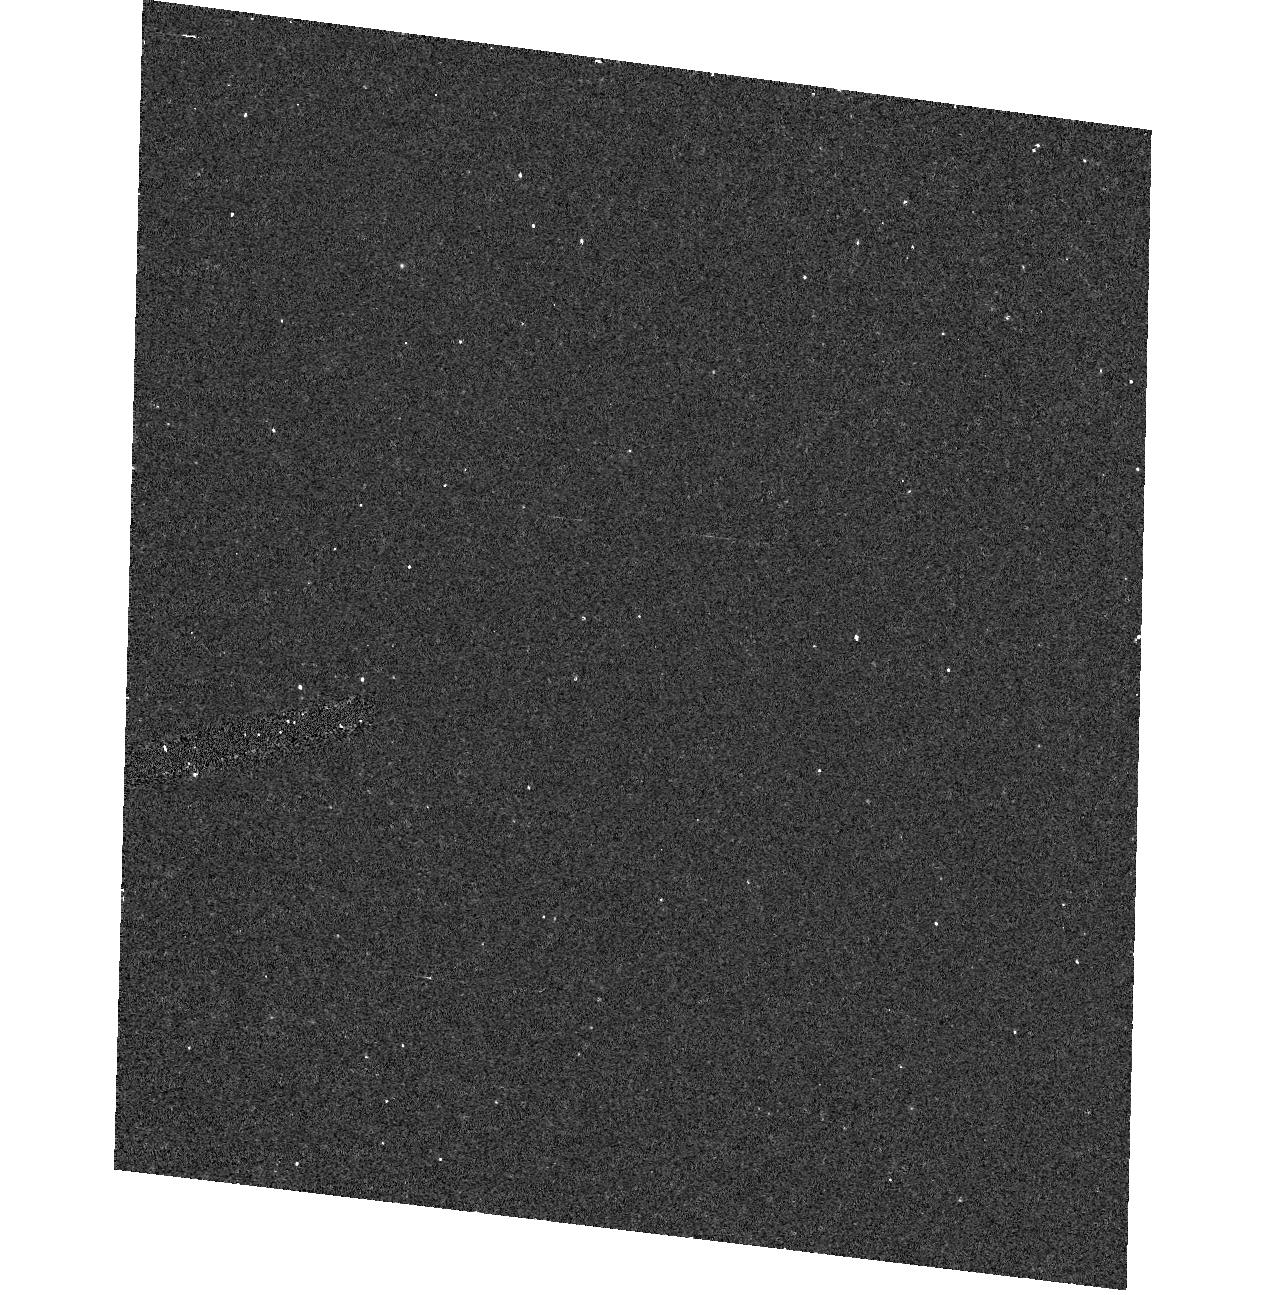
Target: field at RA 85.463°, Dec -64.301°
Instrument: ACS/HRC
Filter: F220W
Exposure: 15 min
Observation ID: hst_9395_06_acs_hrc_f220w_j8f006

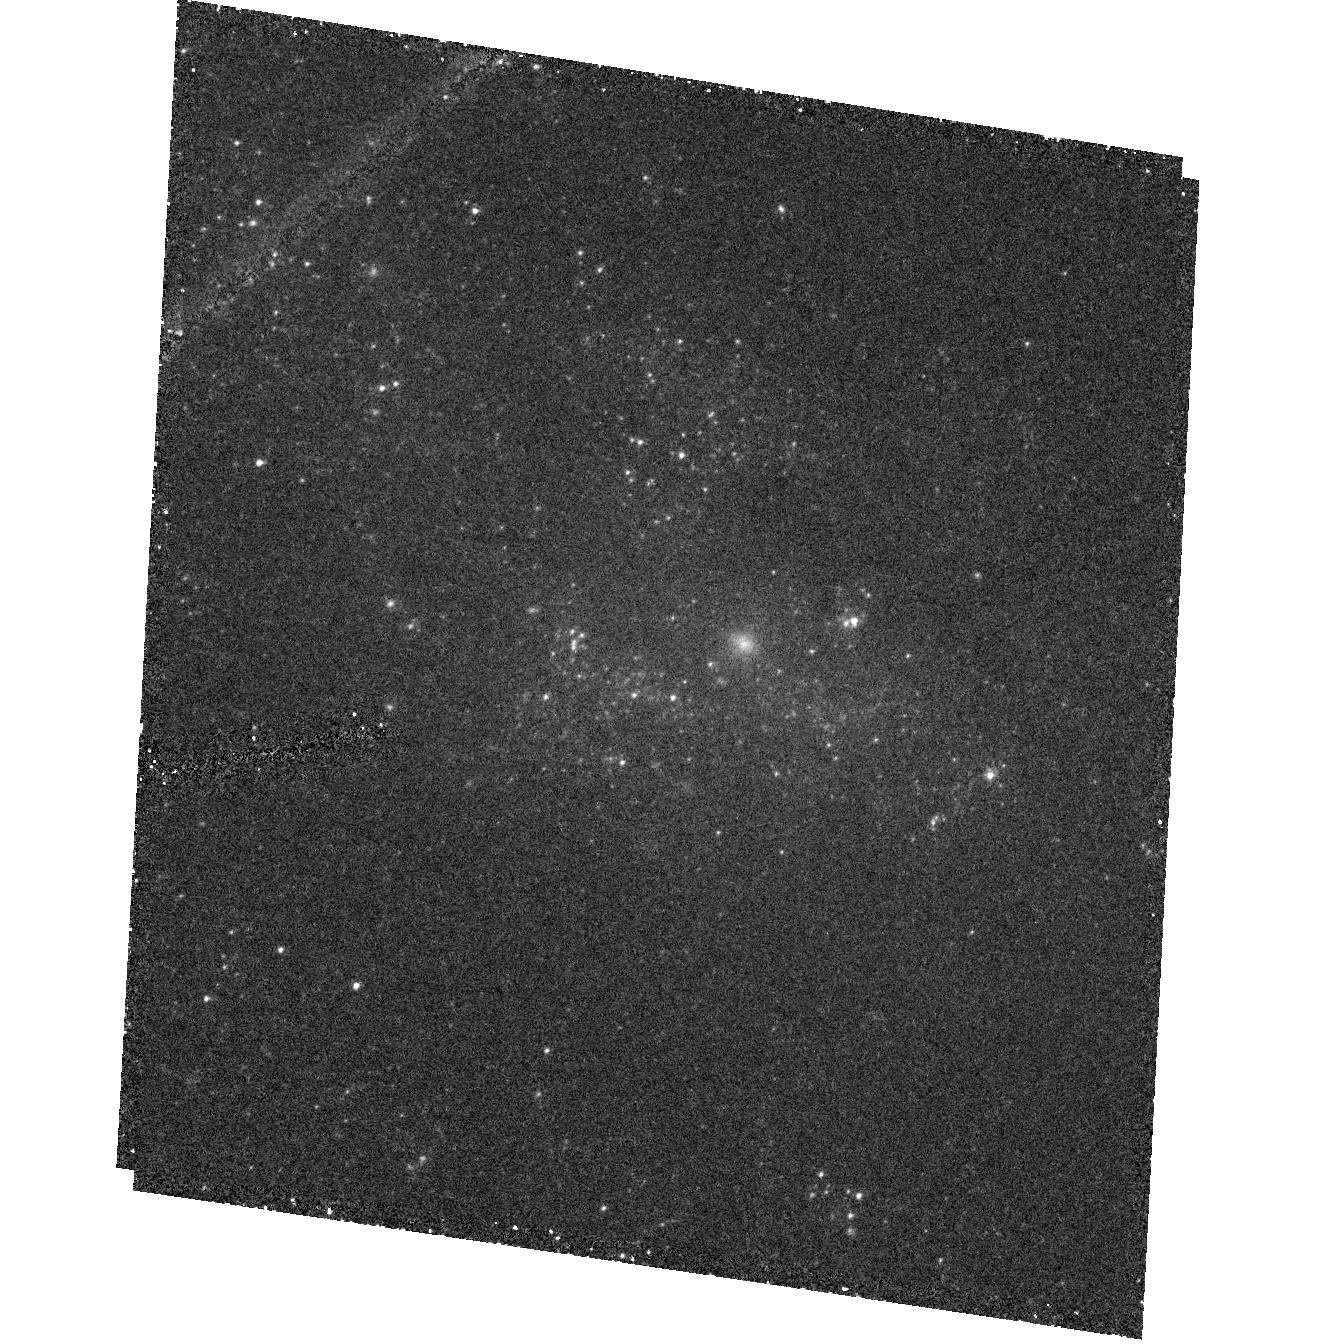
Target: ESO499G37
Instrument: ACS/HRC
Filter: F330W
Exposure: 1.5 h
Observation ID: hst_9395_a2_acs_hrc_f330w_j8f0a2

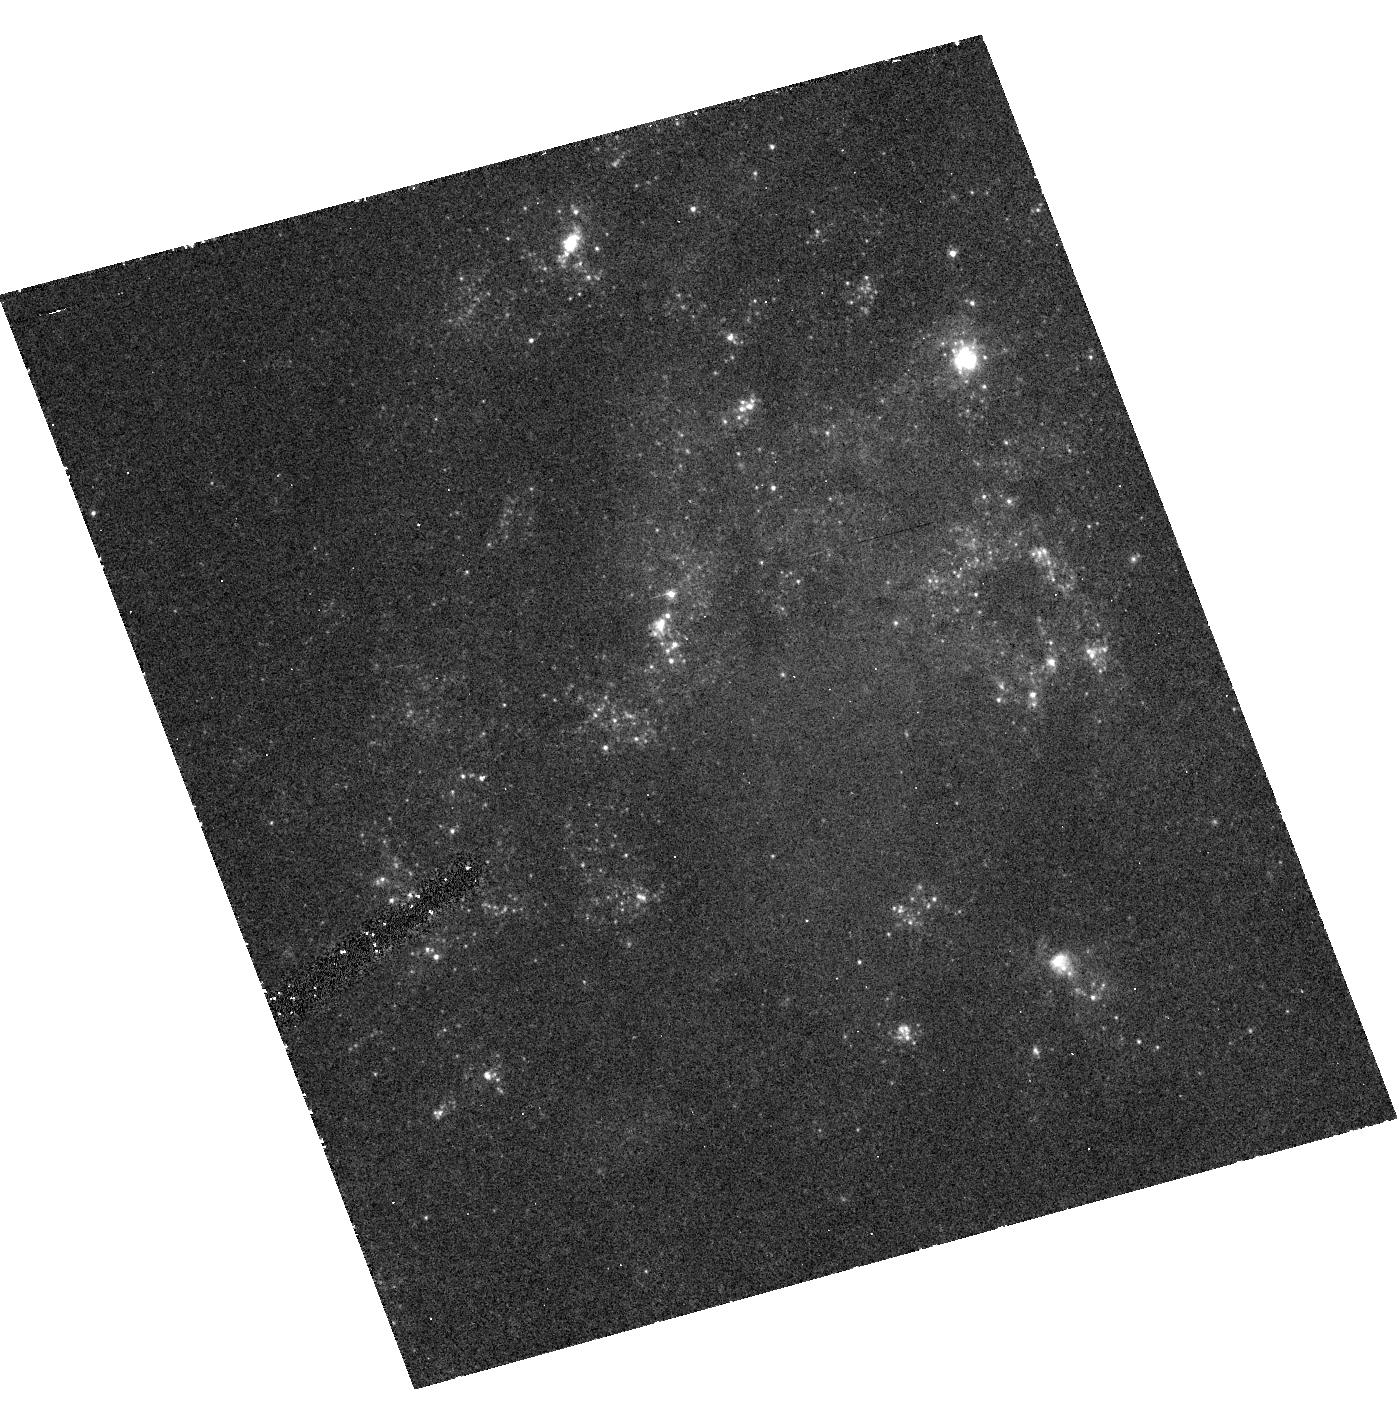
Target: NGC406
Instrument: ACS/HRC
Filter: F330W
Exposure: 47 min
Observation ID: hst_9395_a3_acs_hrc_f330w_j8f0a3

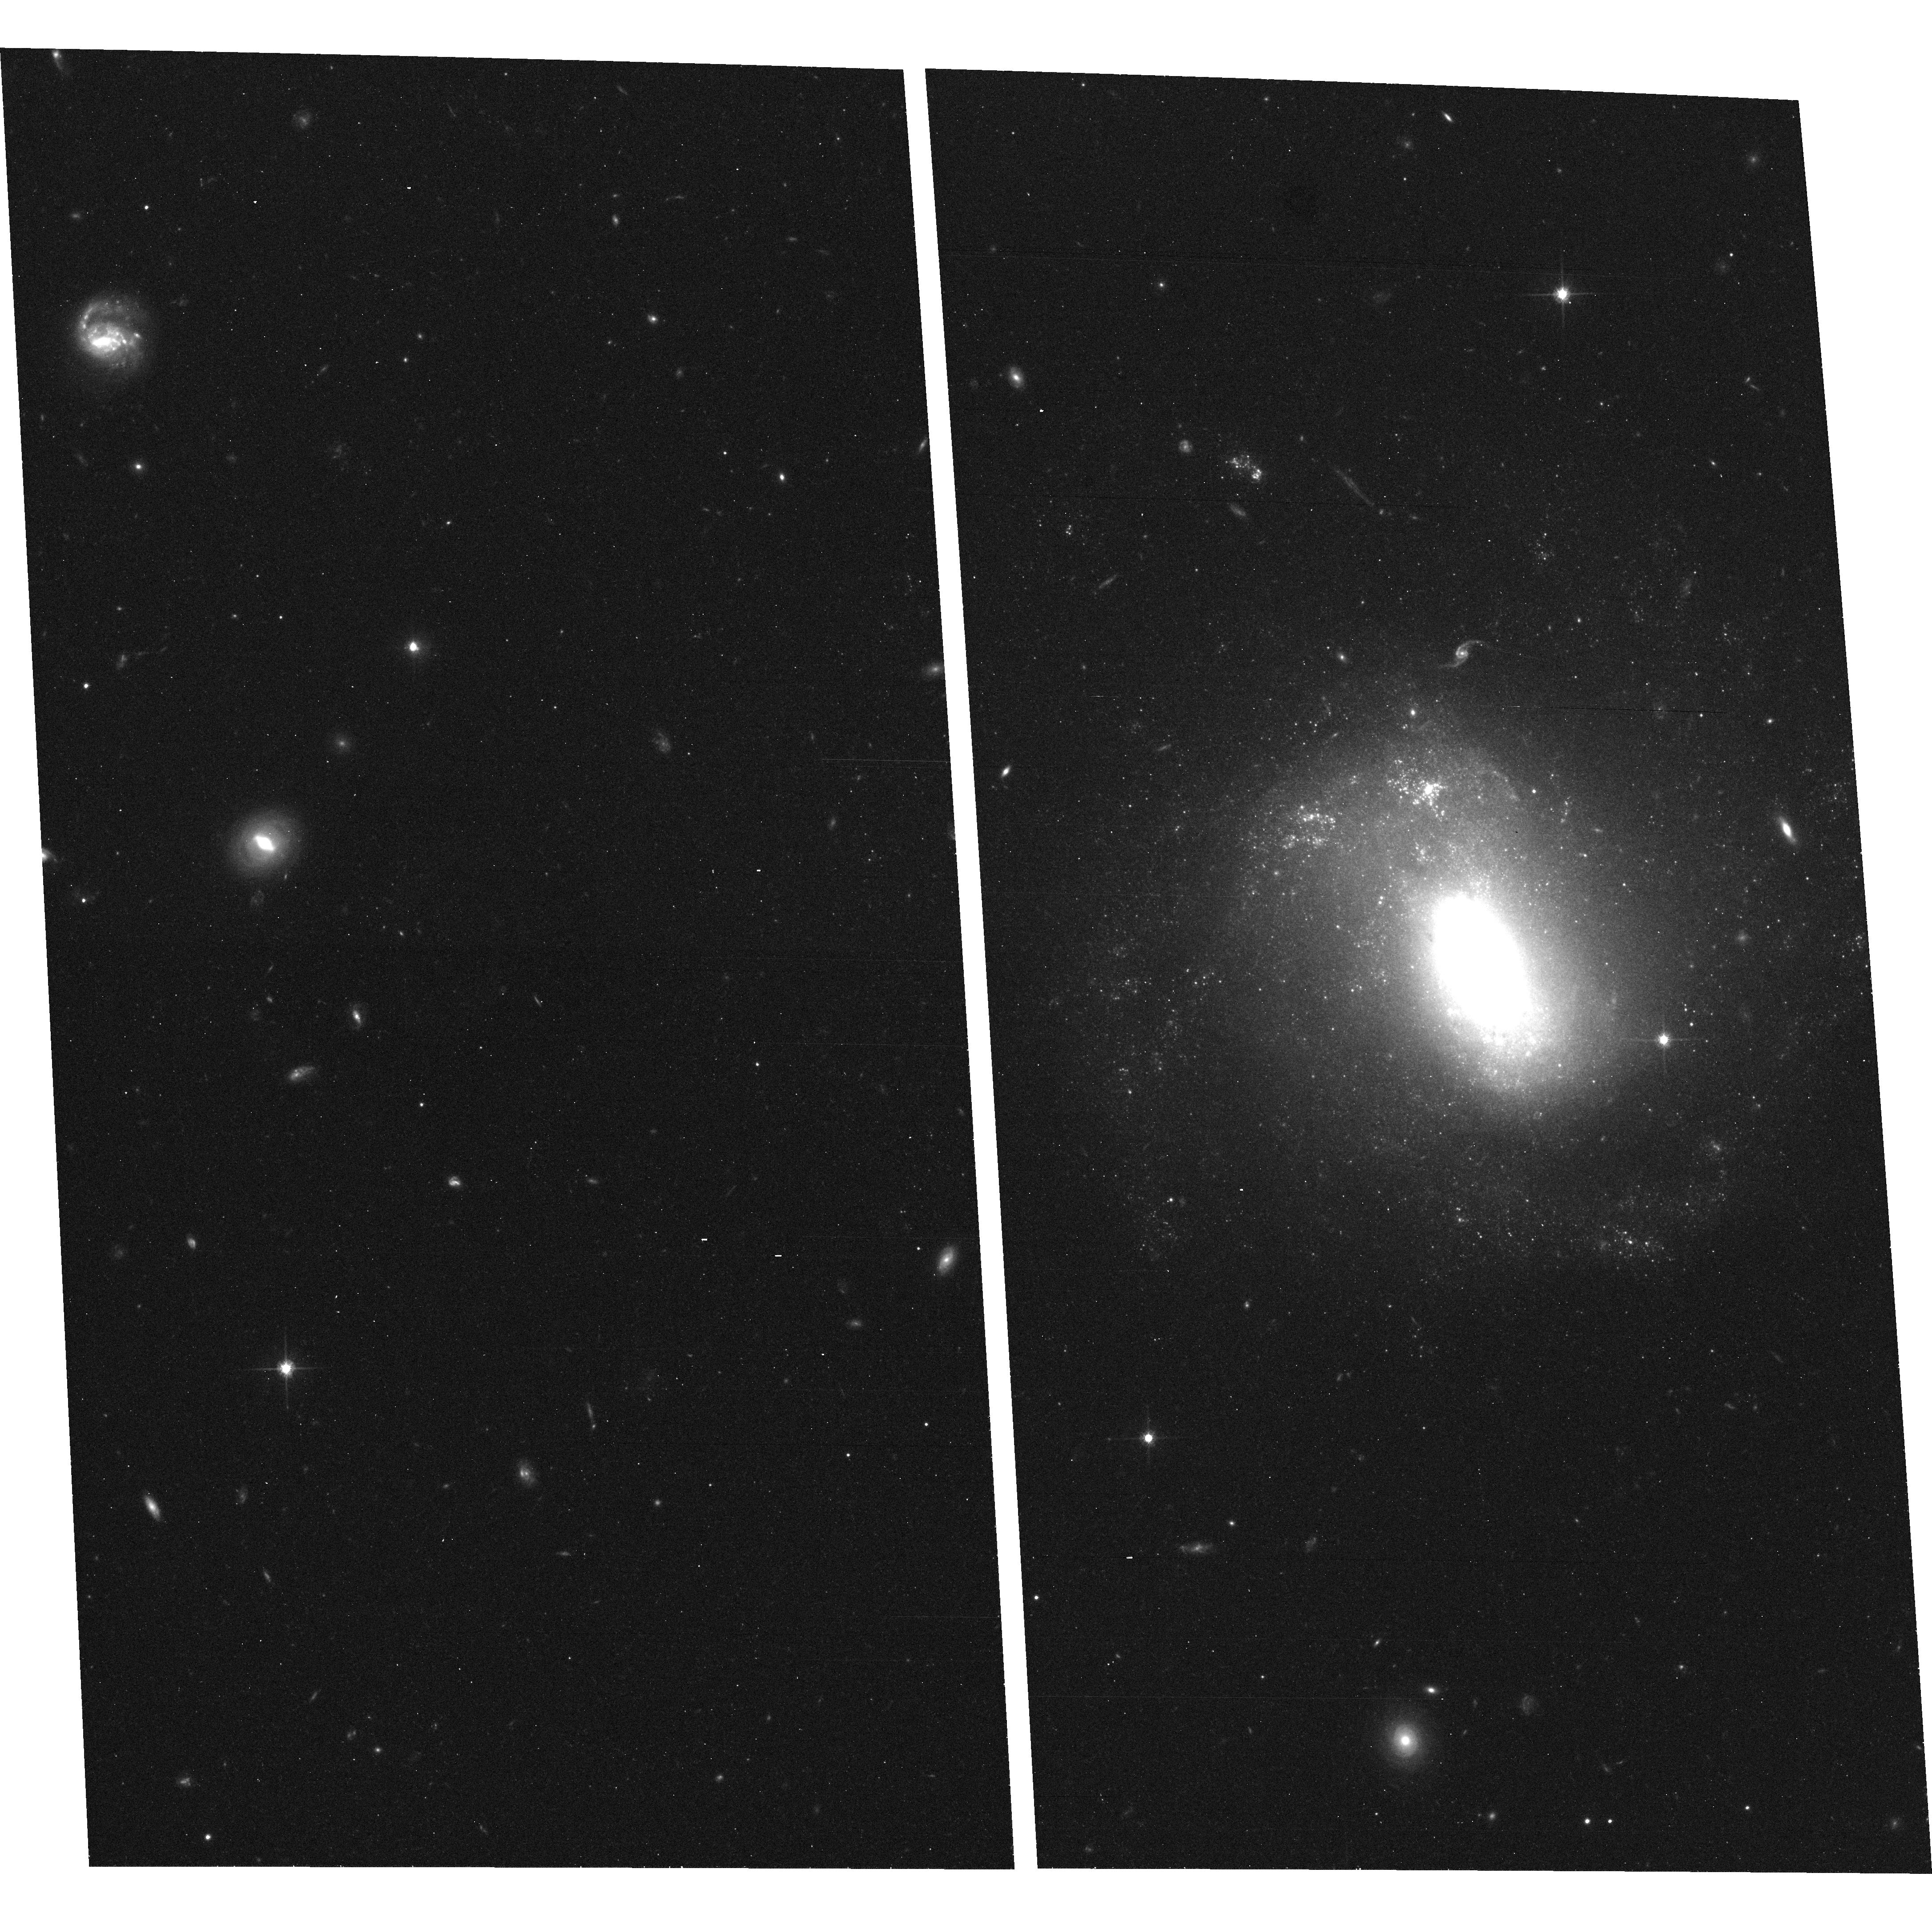
Target: NGC1345
Instrument: ACS/WFC
Filter: F814W
Exposure: 18 min
Observation ID: hst_9395_04_acs_wfc_f814w_j8f004

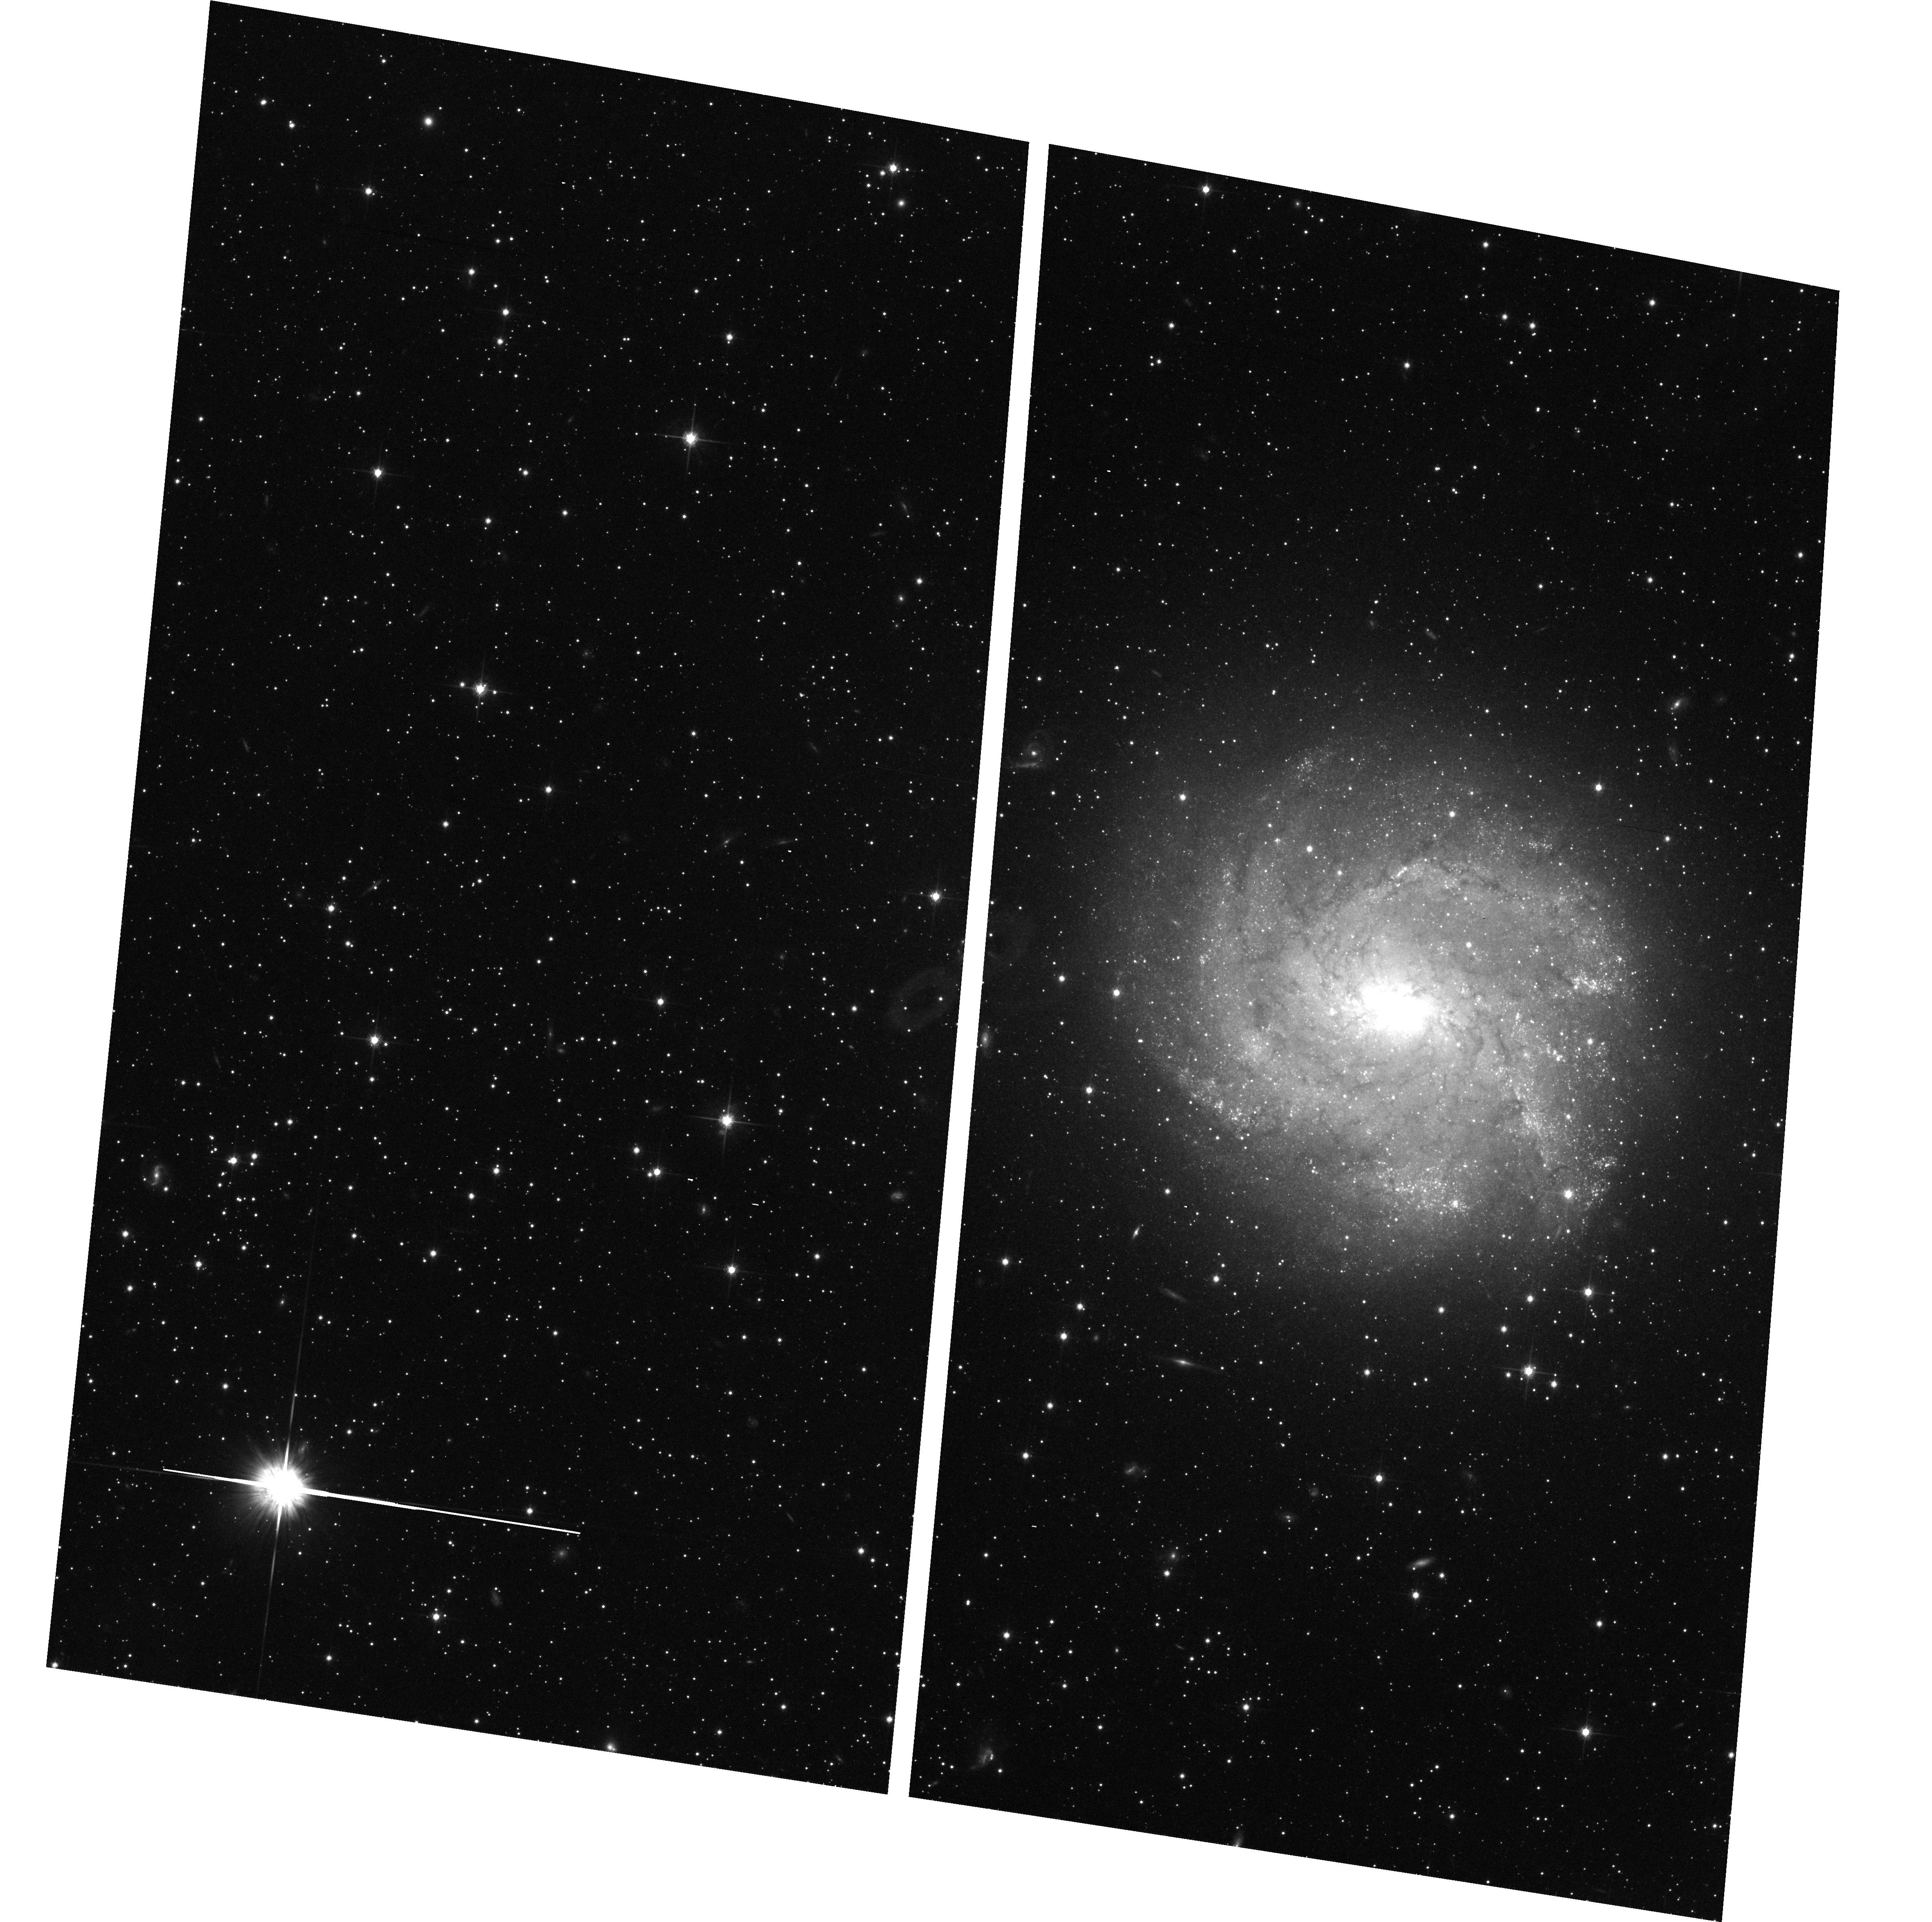
Target: NGC2082
Instrument: ACS/WFC
Filter: F814W
Exposure: 19 min
Observation ID: hst_9395_06_acs_wfc_f814w_j8f006

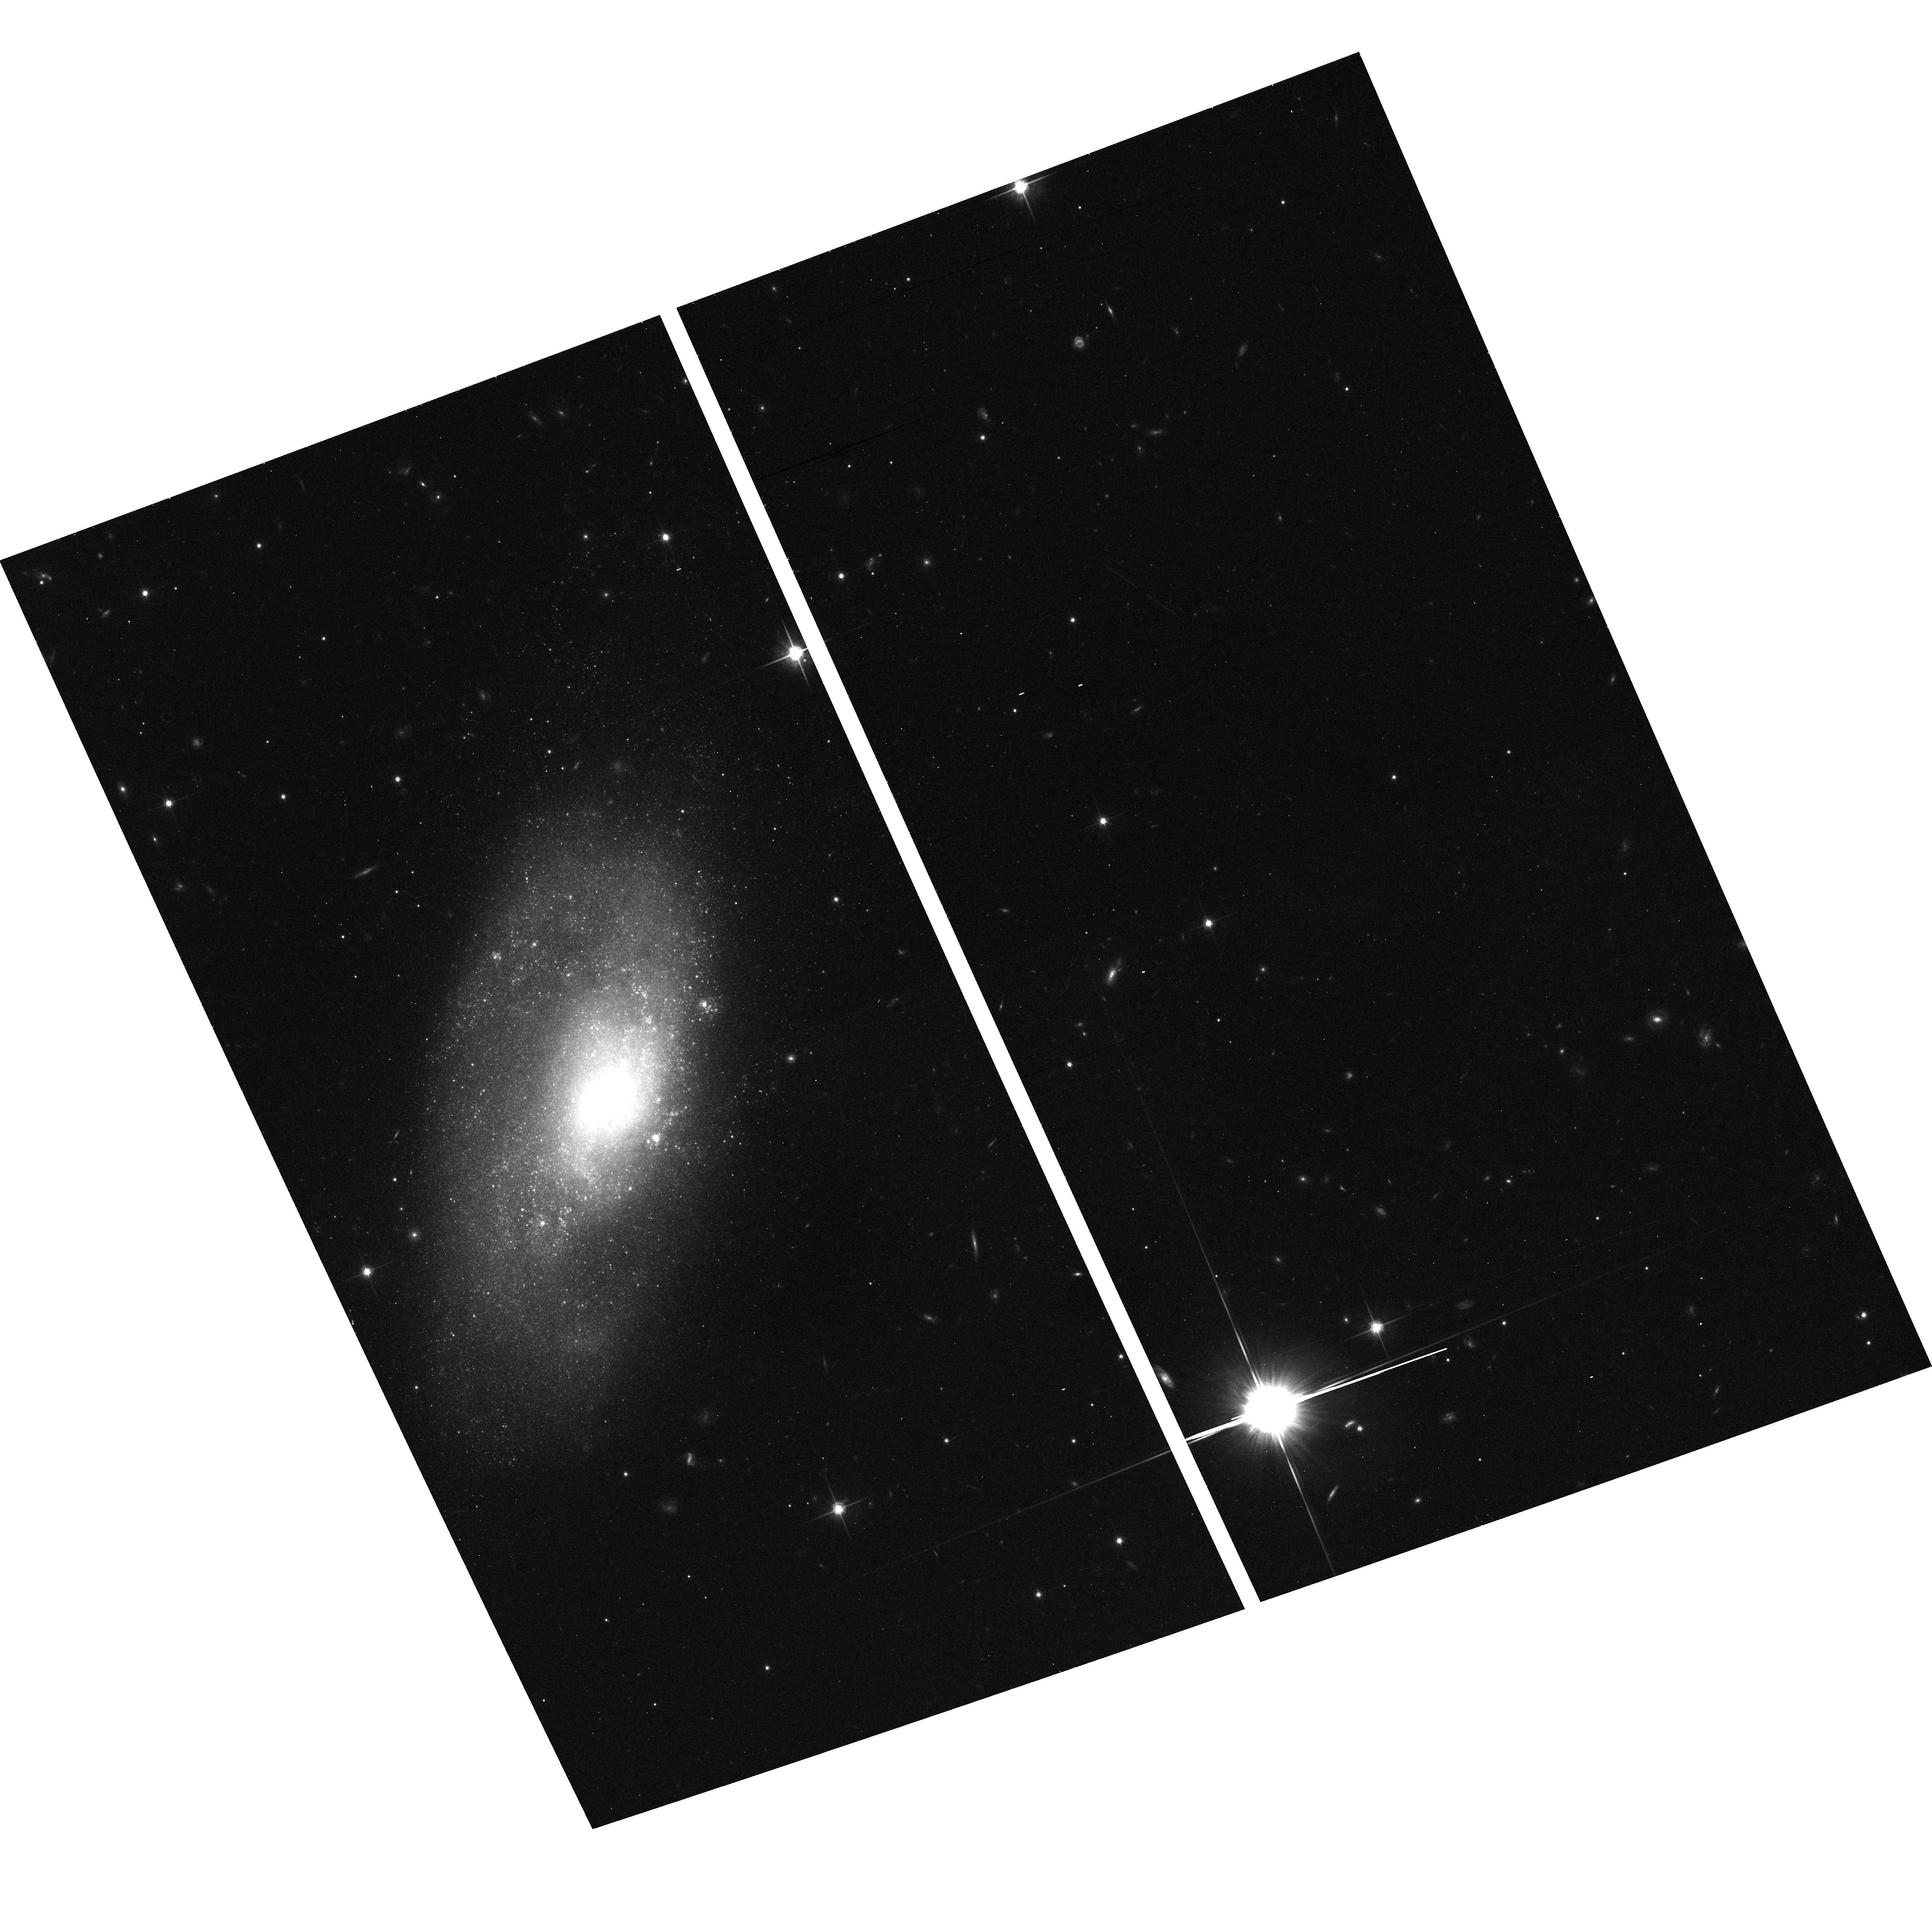
Target: NGC4980
Instrument: ACS/WFC
Filter: F814W
Exposure: 18 min
Observation ID: hst_9395_10_acs_wfc_f814w_j8f010

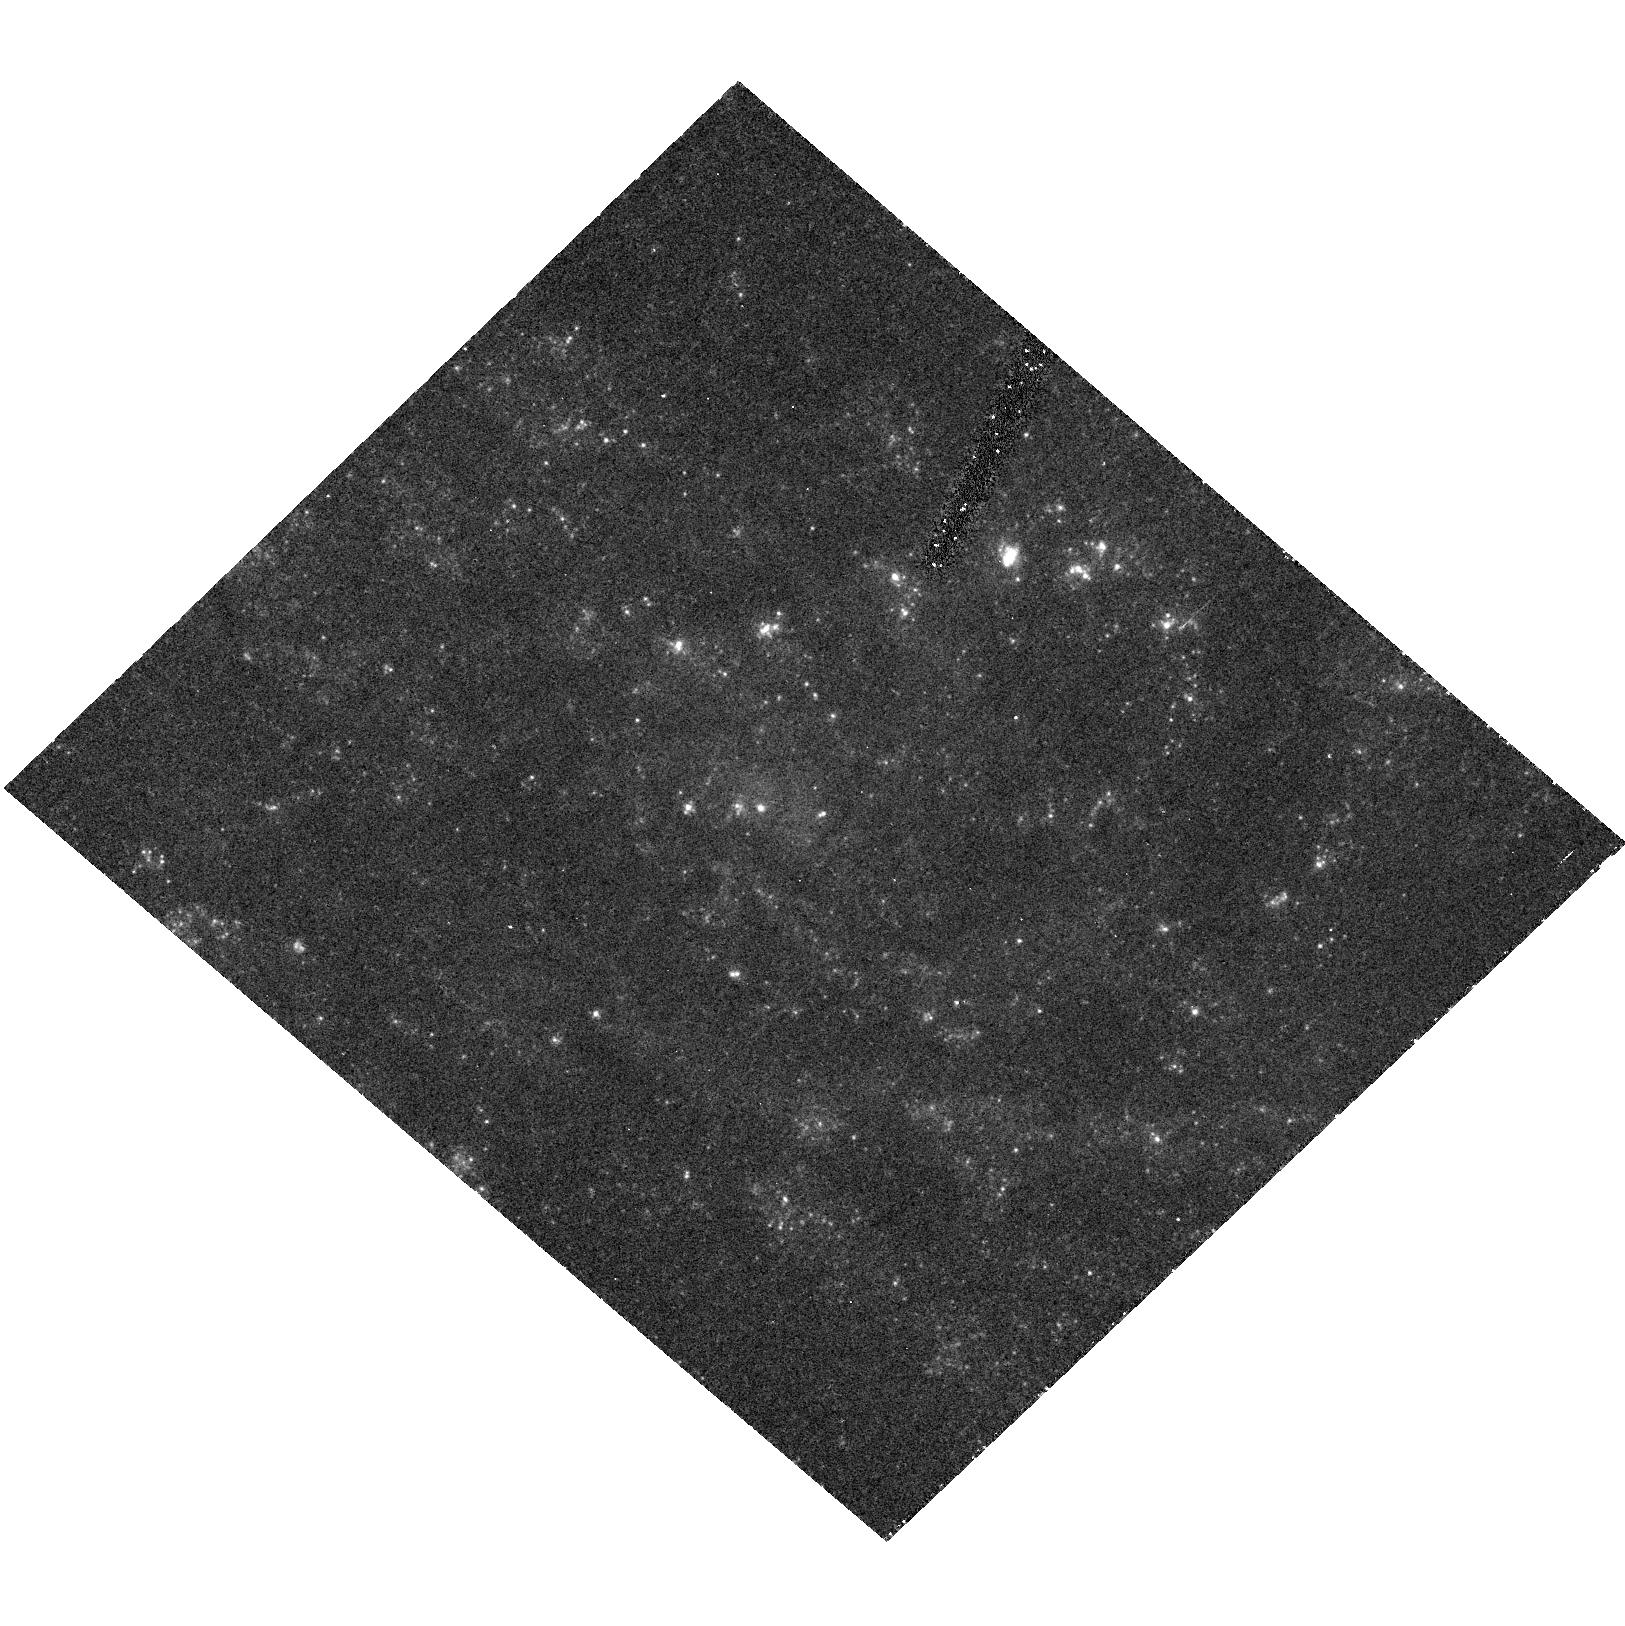
Target: NGC3455
Instrument: ACS/HRC
Filter: F330W
Exposure: 42 min
Observation ID: hst_9395_a9_acs_hrc_f330w_j8f0a9

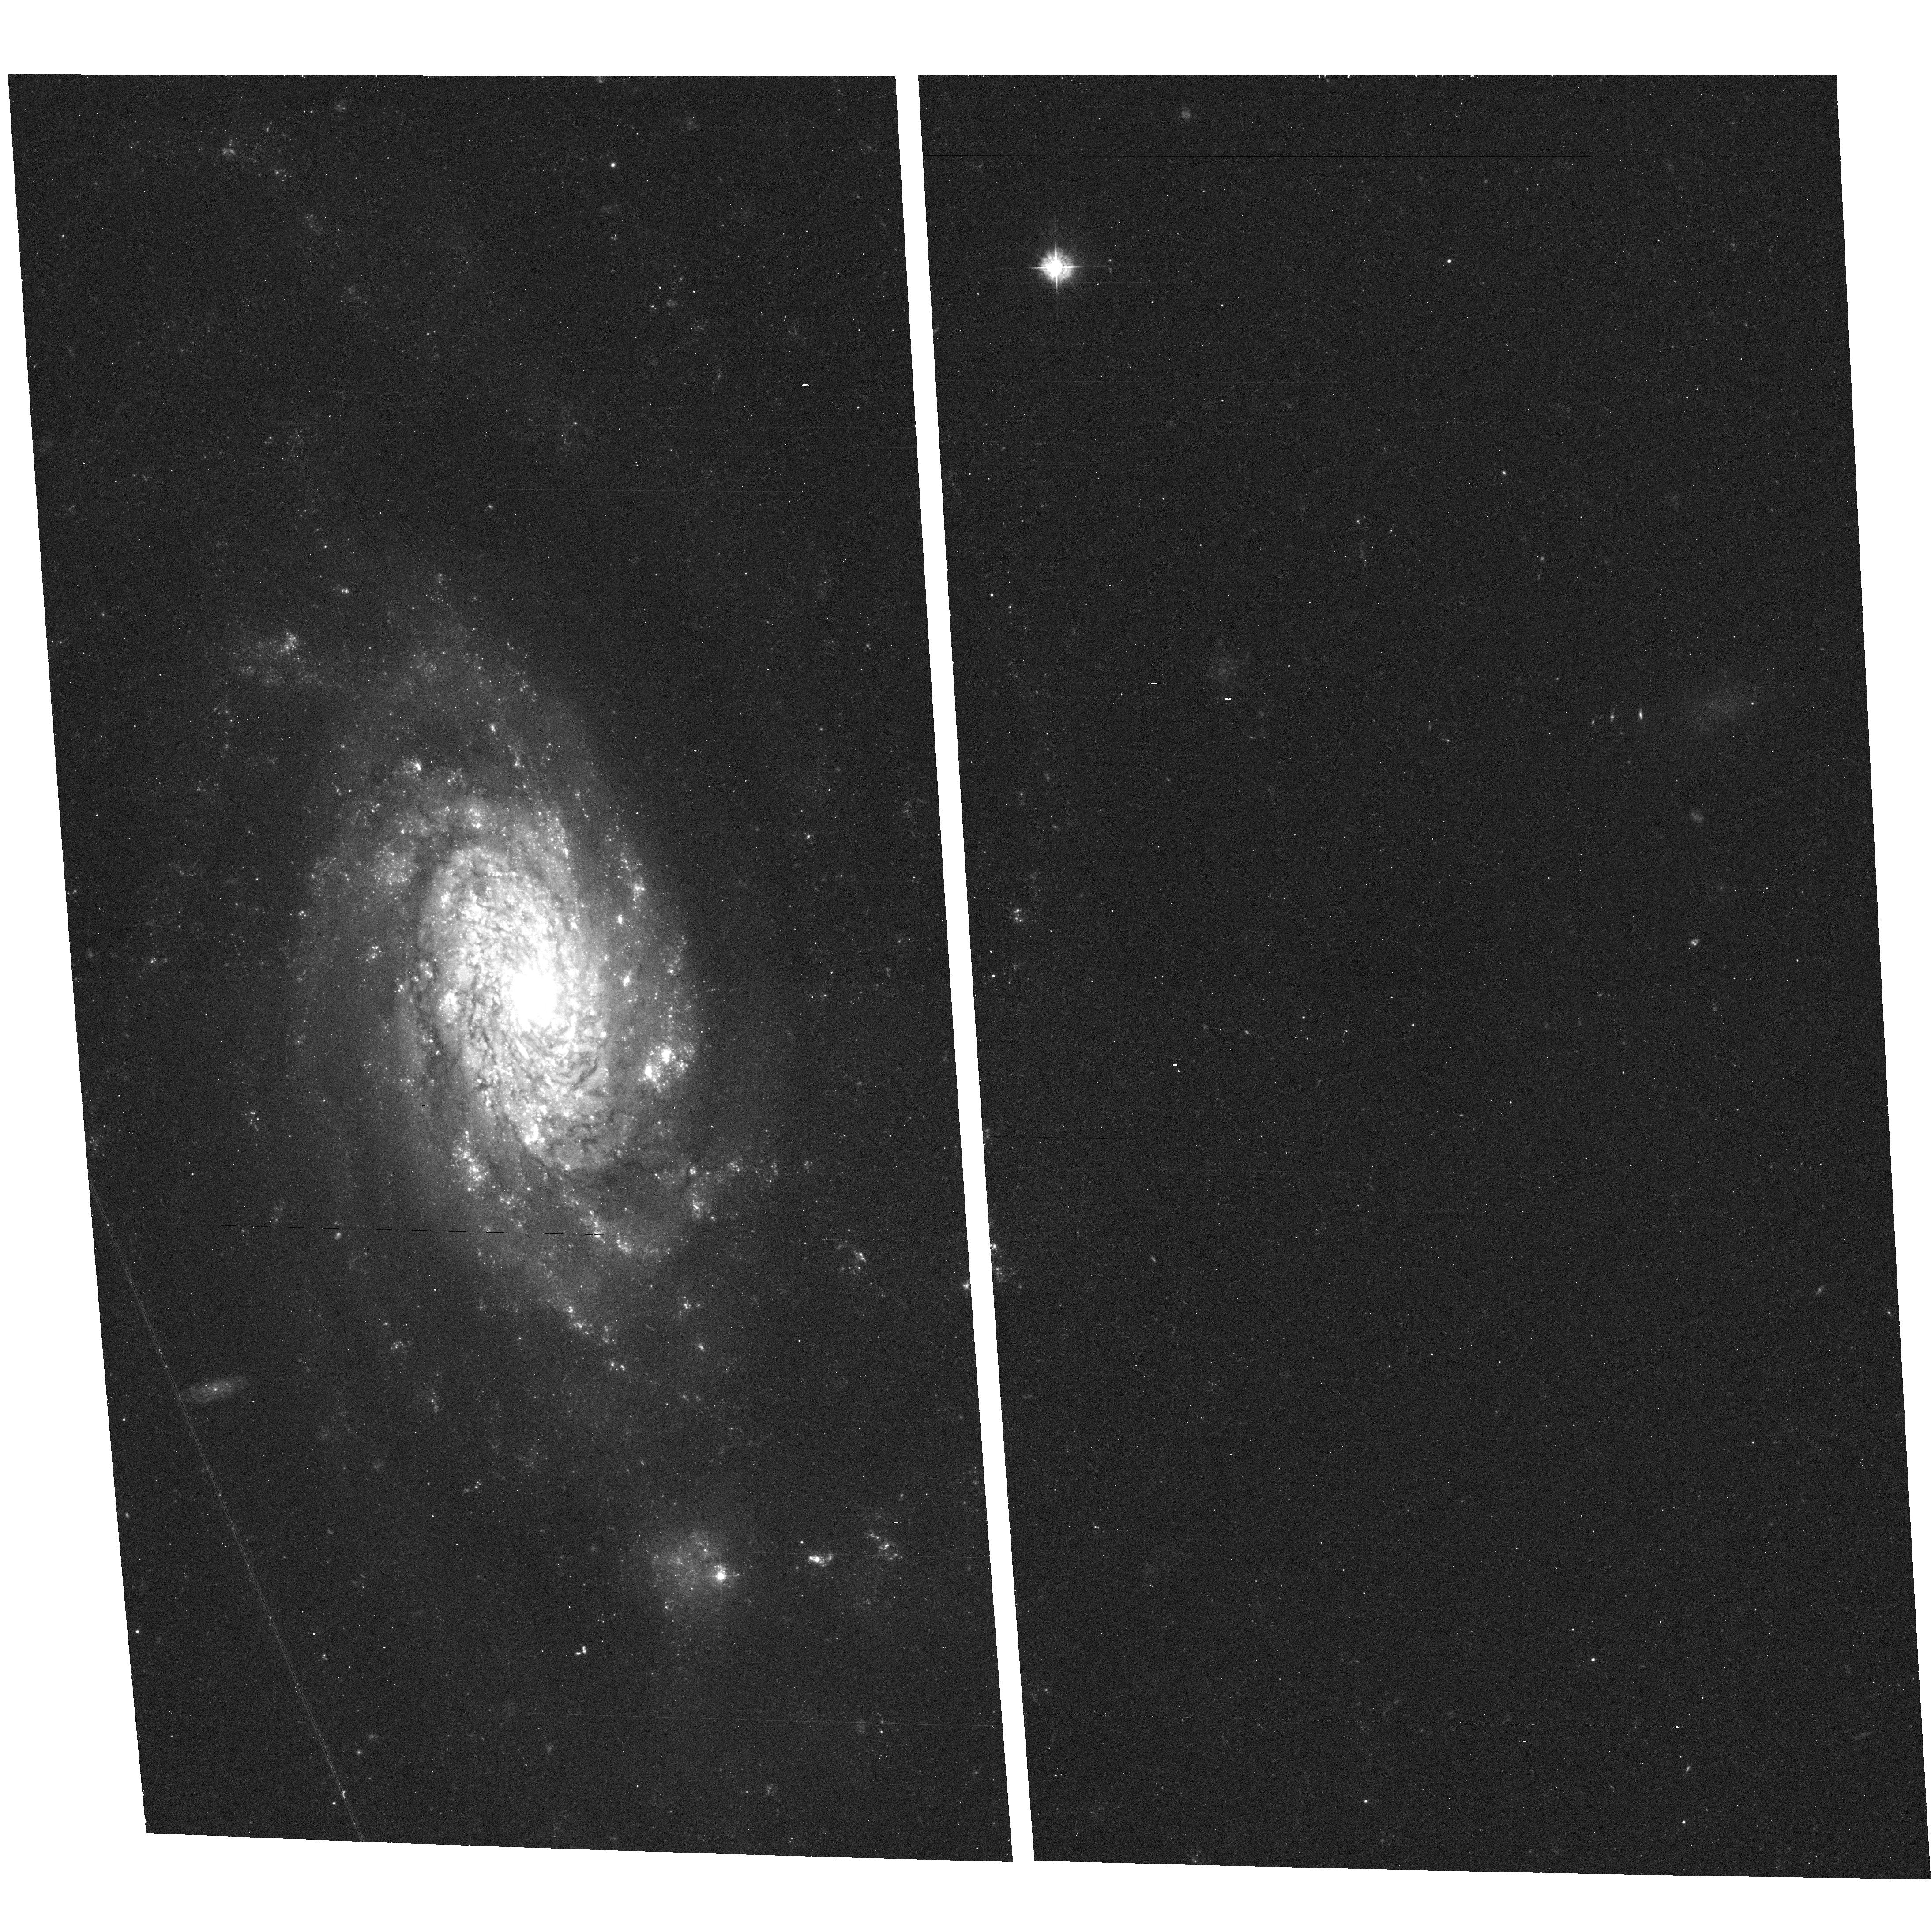
Target: NGC3259
Instrument: ACS/WFC
Filter: F435W
Exposure: 17 min
Observation ID: hst_9395_08_acs_wfc_f435w_j8f008

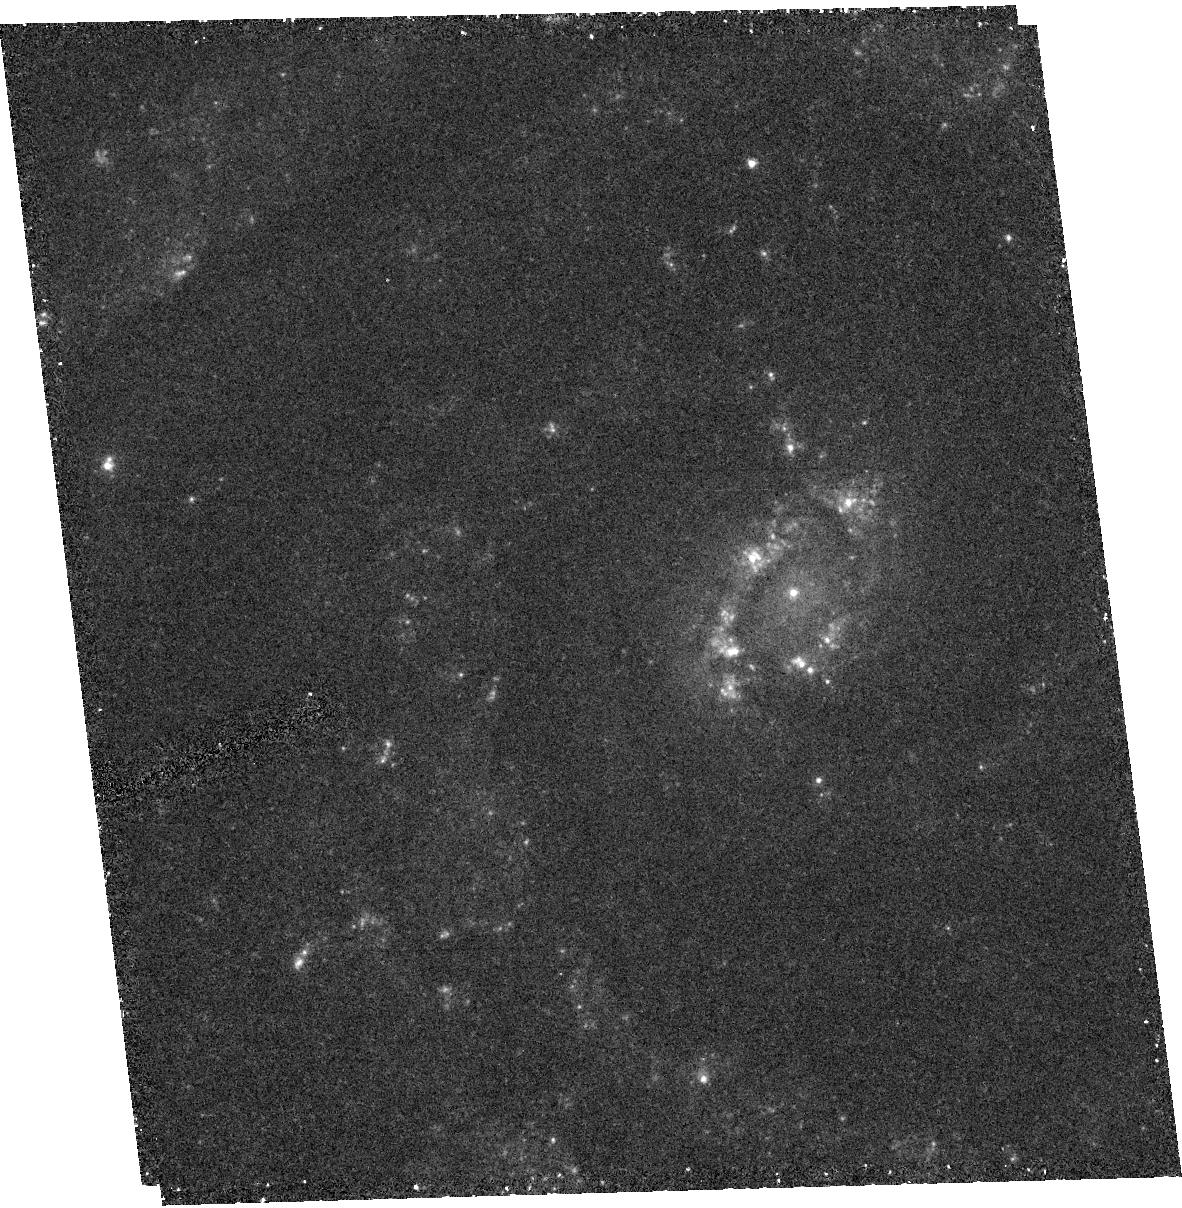
Target: ESO498G5
Instrument: ACS/HRC
Filter: F330W
Exposure: 1.5 h
Observation ID: hst_9395_a1_acs_hrc_f330w_j8f0a1

Is Bulge Formation Still Going-On? , An ACS Survey of Pseudo-Bulges (PI: Carollo, Marcella)

Pseudo-bulges, i.e., bulges with an exponential light profile, have been unveiled in the centers of many intermediate-type disks. Their structural similarity with the disks provides support to theoretical scenarios in which bulges may form due to secular evolution processes within the host disks. If at play, these processes would likely be active throughout a large fraction of cosmic history down to our days: `young' bulges should exist. Our previous HST WFPC2 and NICMOS survey of ~100 spirals has provided V-H colors for 11 Sb-Sc pseudo-bulges, and these could be interpreted as suggestive of relatively young stellar ages. Furthermore, dense nuclei have been discovered in these pseudo-bulges, and their V-H colors may imply stellar masses sufficiently large to activate the formation of the pseudo- bulge by means of dynamical dissolution of progenitor bars. However, the V-H color, on its own, is fully degenerate towards stellar ages, metallicities and masses, as well as dust content. We therefore propose to use ACS to observe the 11 pseudo-bulges of our combined WFPC2 and NICMOS sample in the F330W, F435W, and F814W filters. Extending the wavelength baseline to the bluer passbands is essential to break the mass-age-metallicity-dust degeneracy, and will provide far more accurate estimates for the stellar population properties of the pseudo-bulges and their nuclei. Proving the existence of `young' bulges in the local Universe would have a big impact in our understanding of the formation of the Hubble sequence.